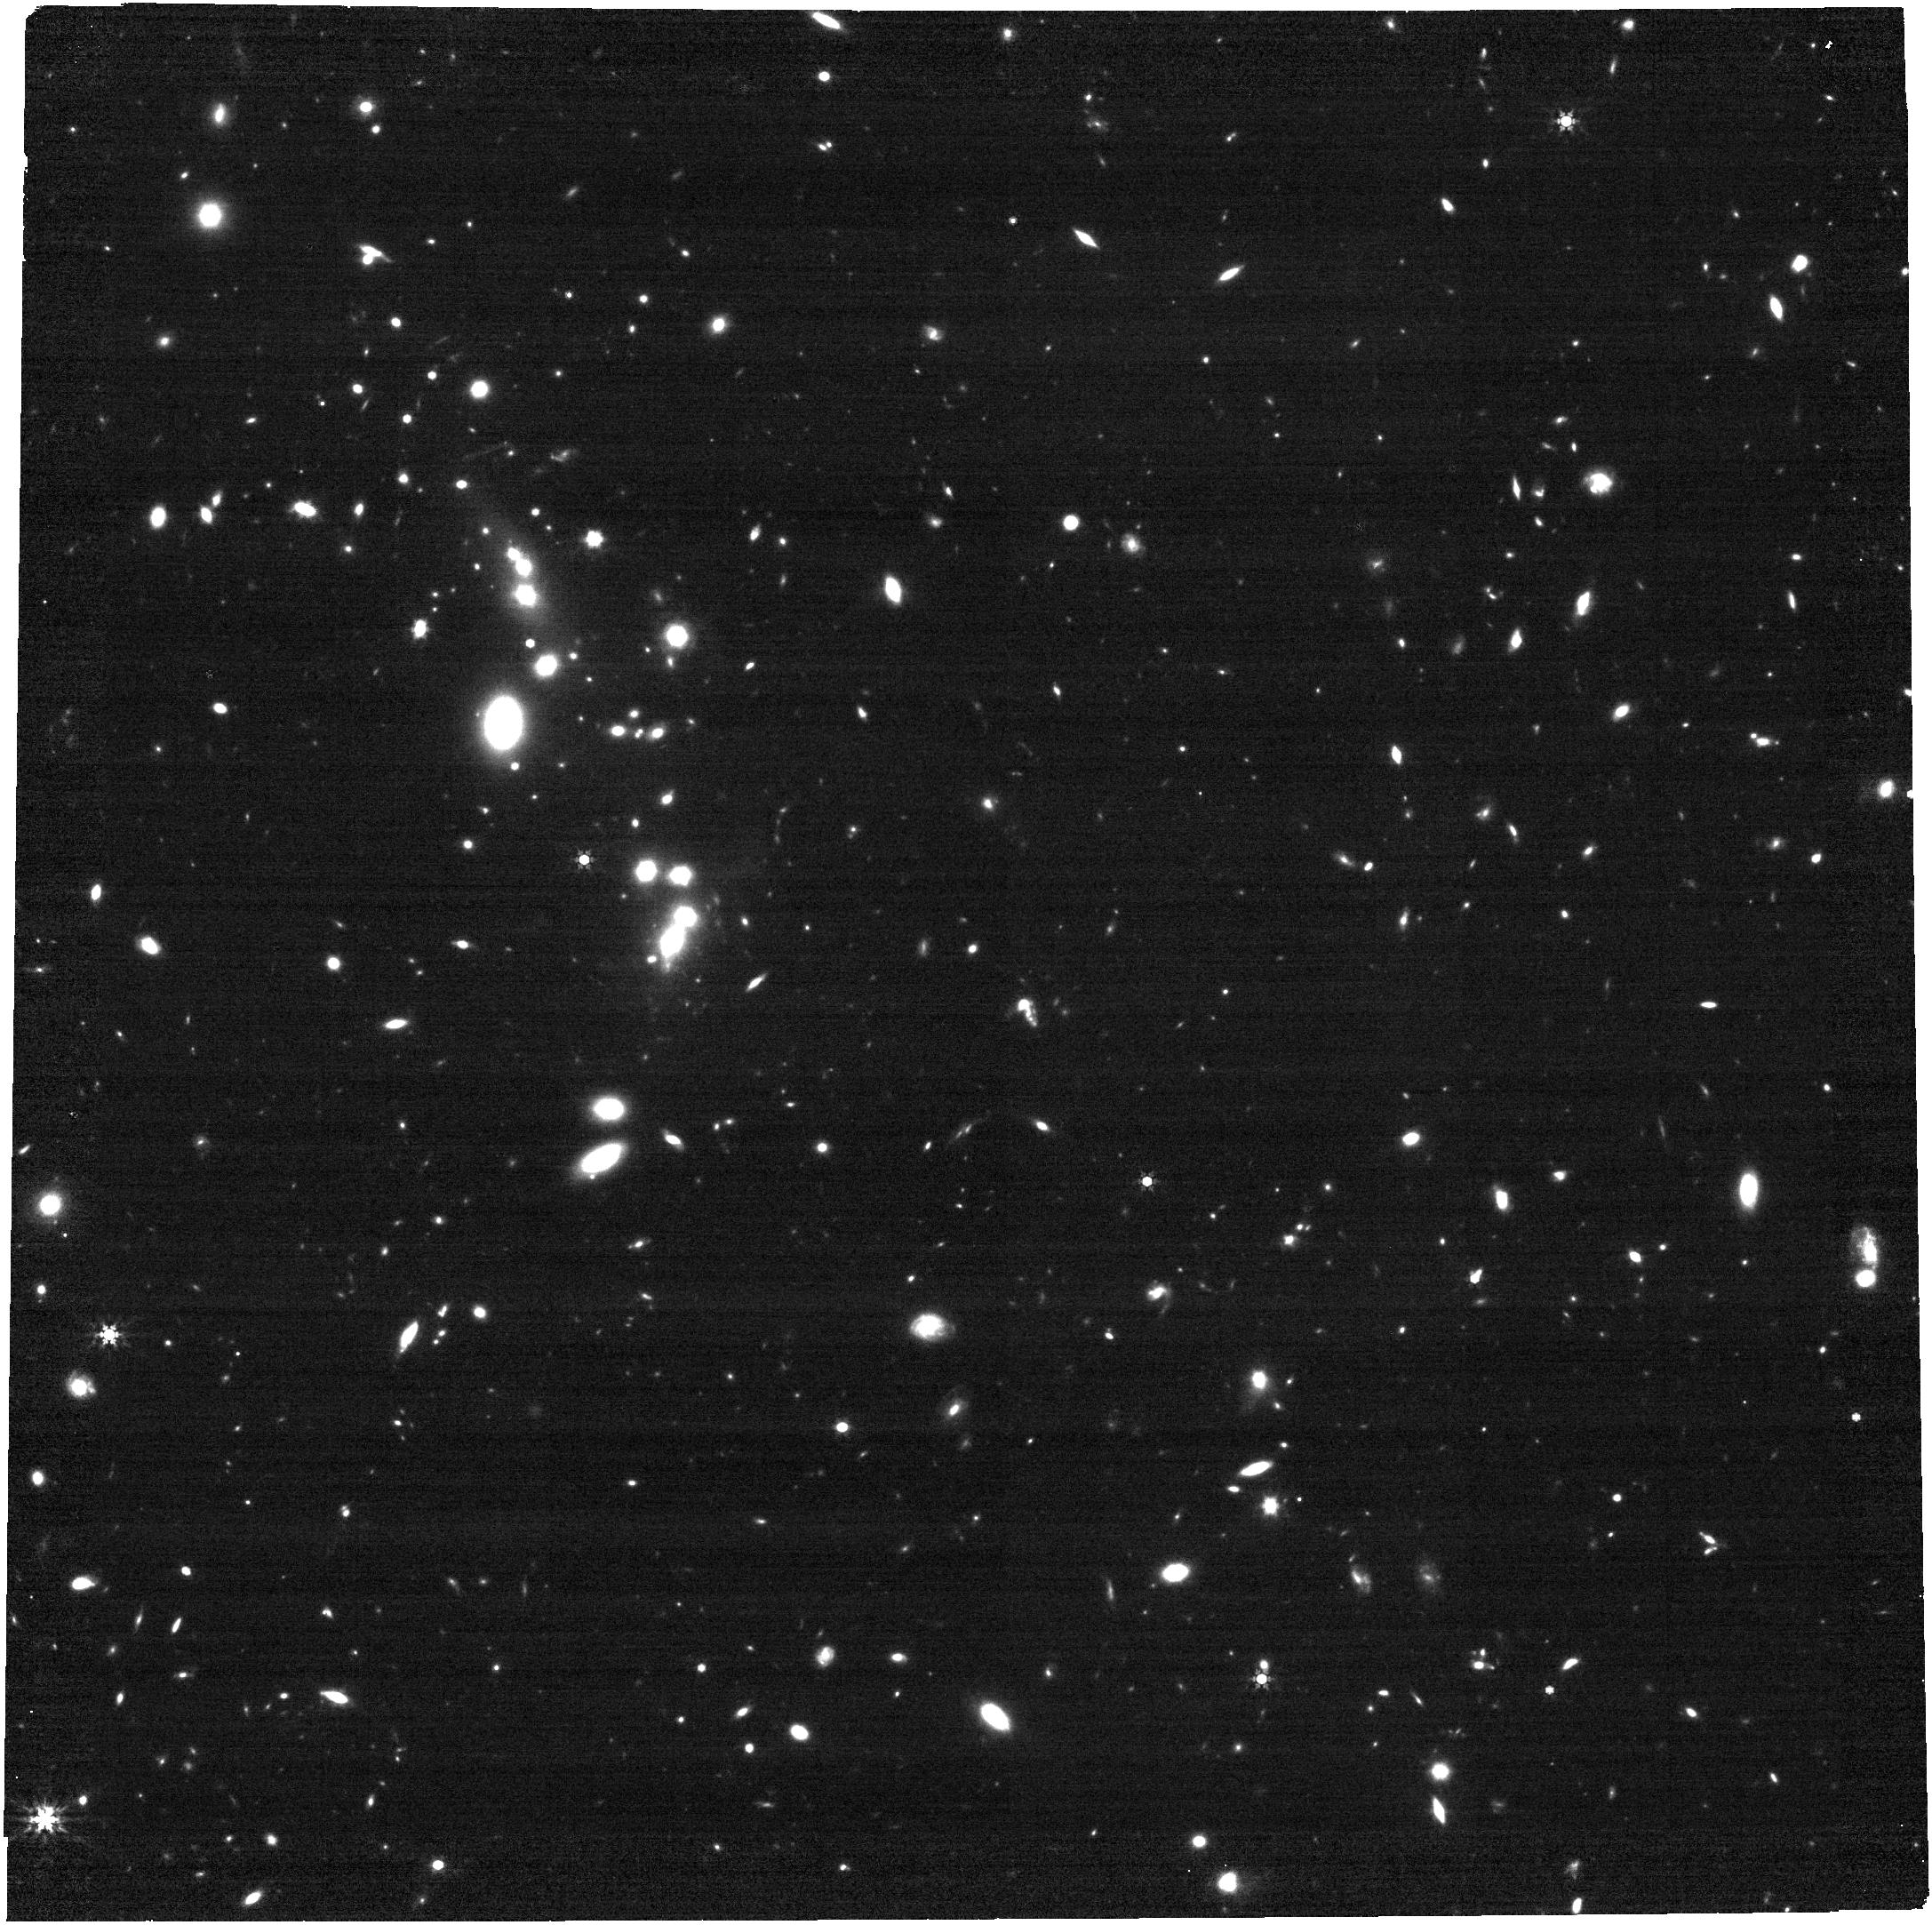
Target: SDSSJ0909+4449. Instrument: NIRCAM. Filter: F444W. Exposure: 17 min. Observation ID: jw06675-o004_t005_nircam_clear-f444w

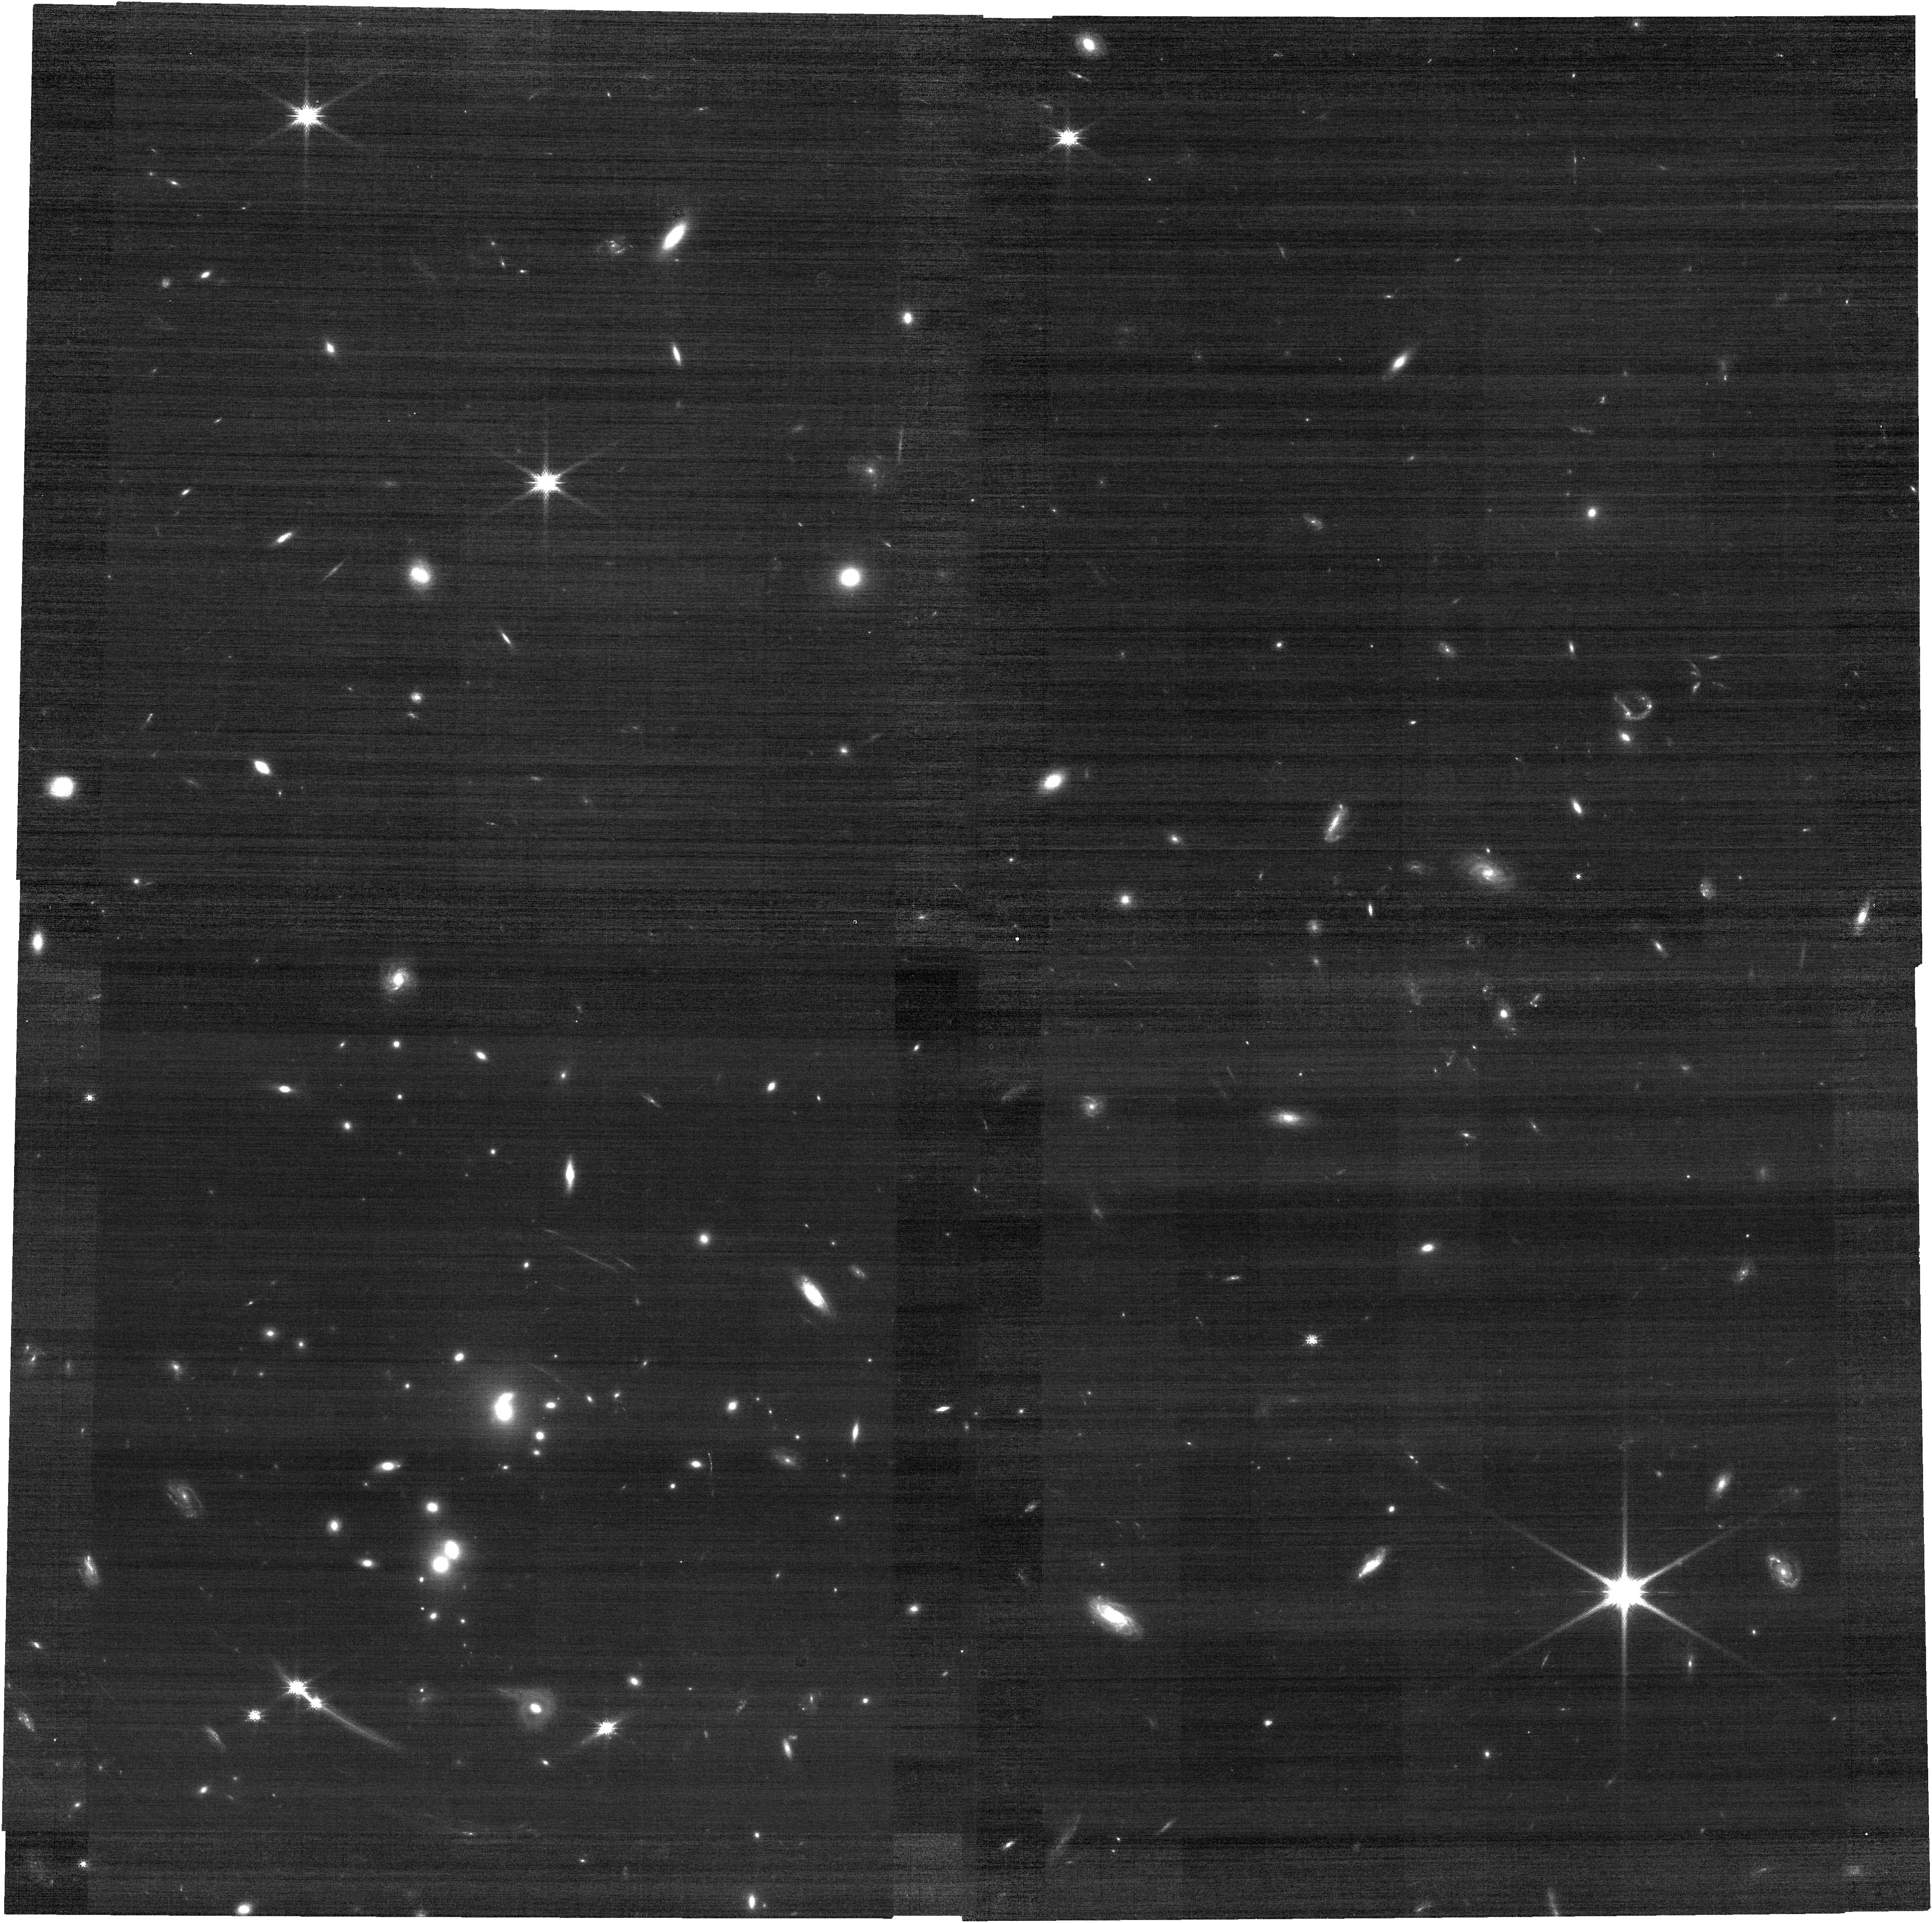
Target: SDSSJ1029+2623. Instrument: NIRCAM. Filter: F115W. Exposure: 10 min. Observation ID: jw06675-o006_t007_nircam_clear-f115w

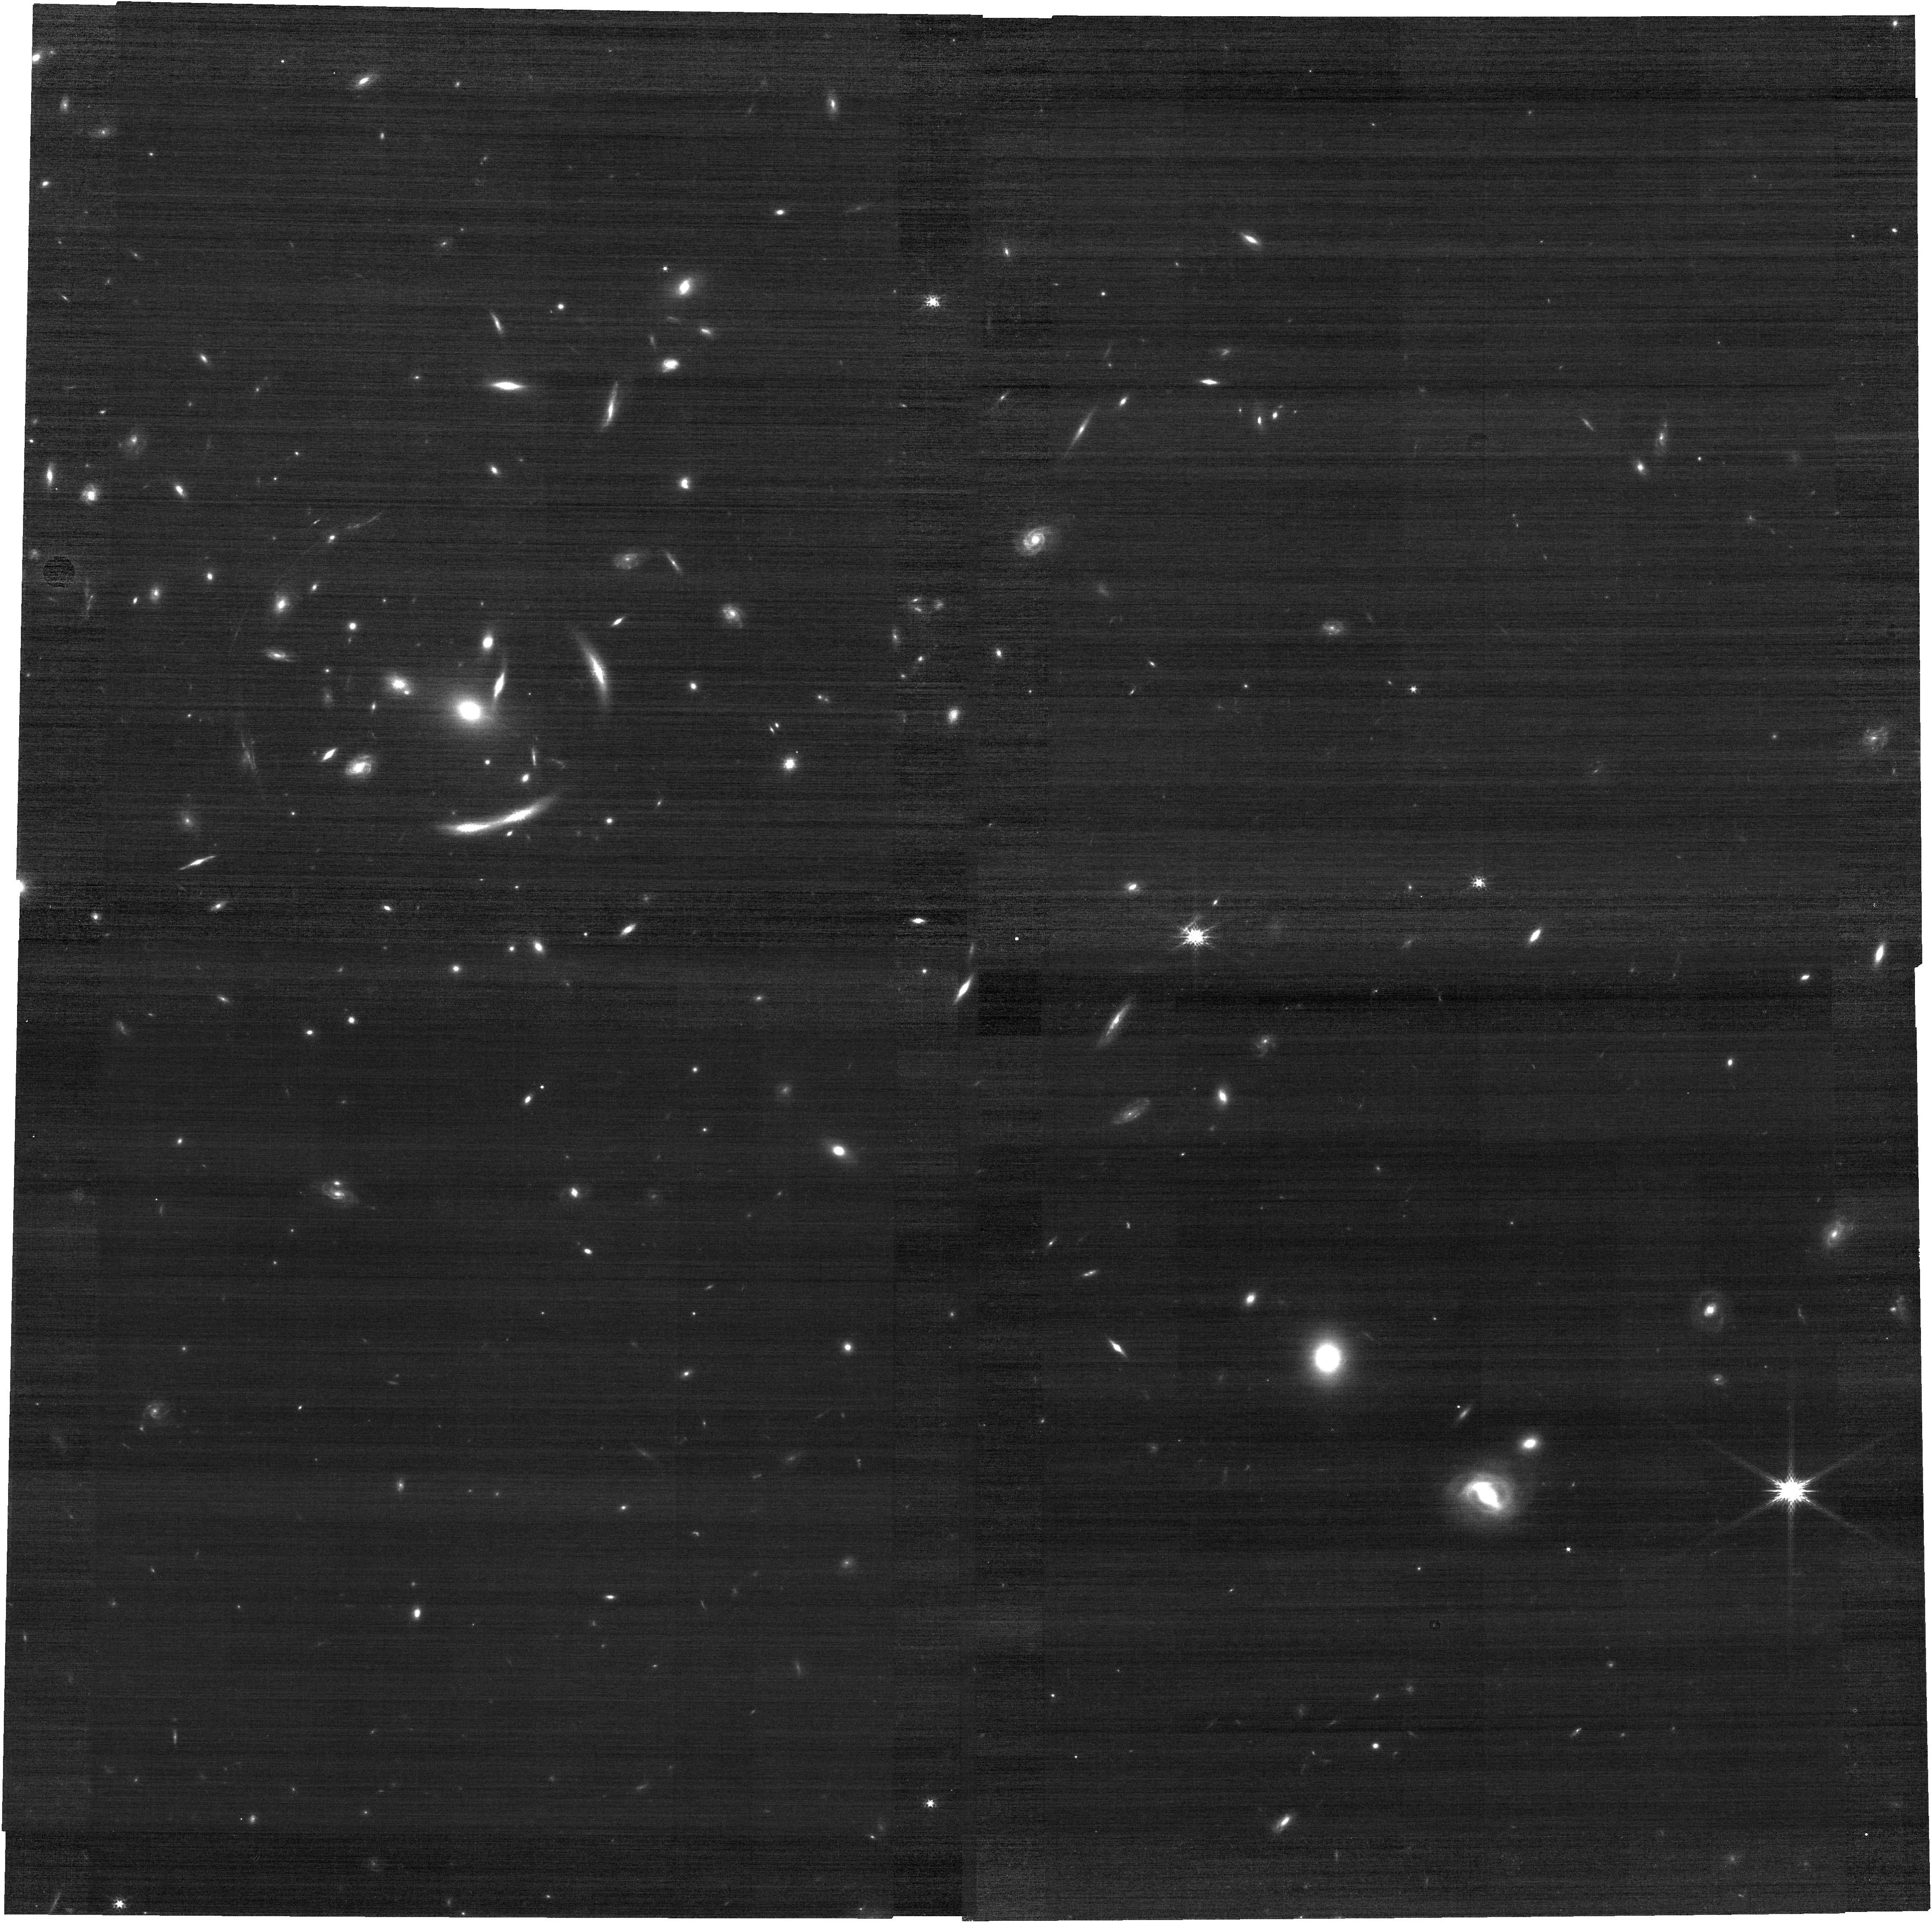
Target: SDSSJ1004+4112. Instrument: NIRCAM. Filter: F150W. Exposure: 7 min. Observation ID: jw06675-o005_t006_nircam_clear-f150w

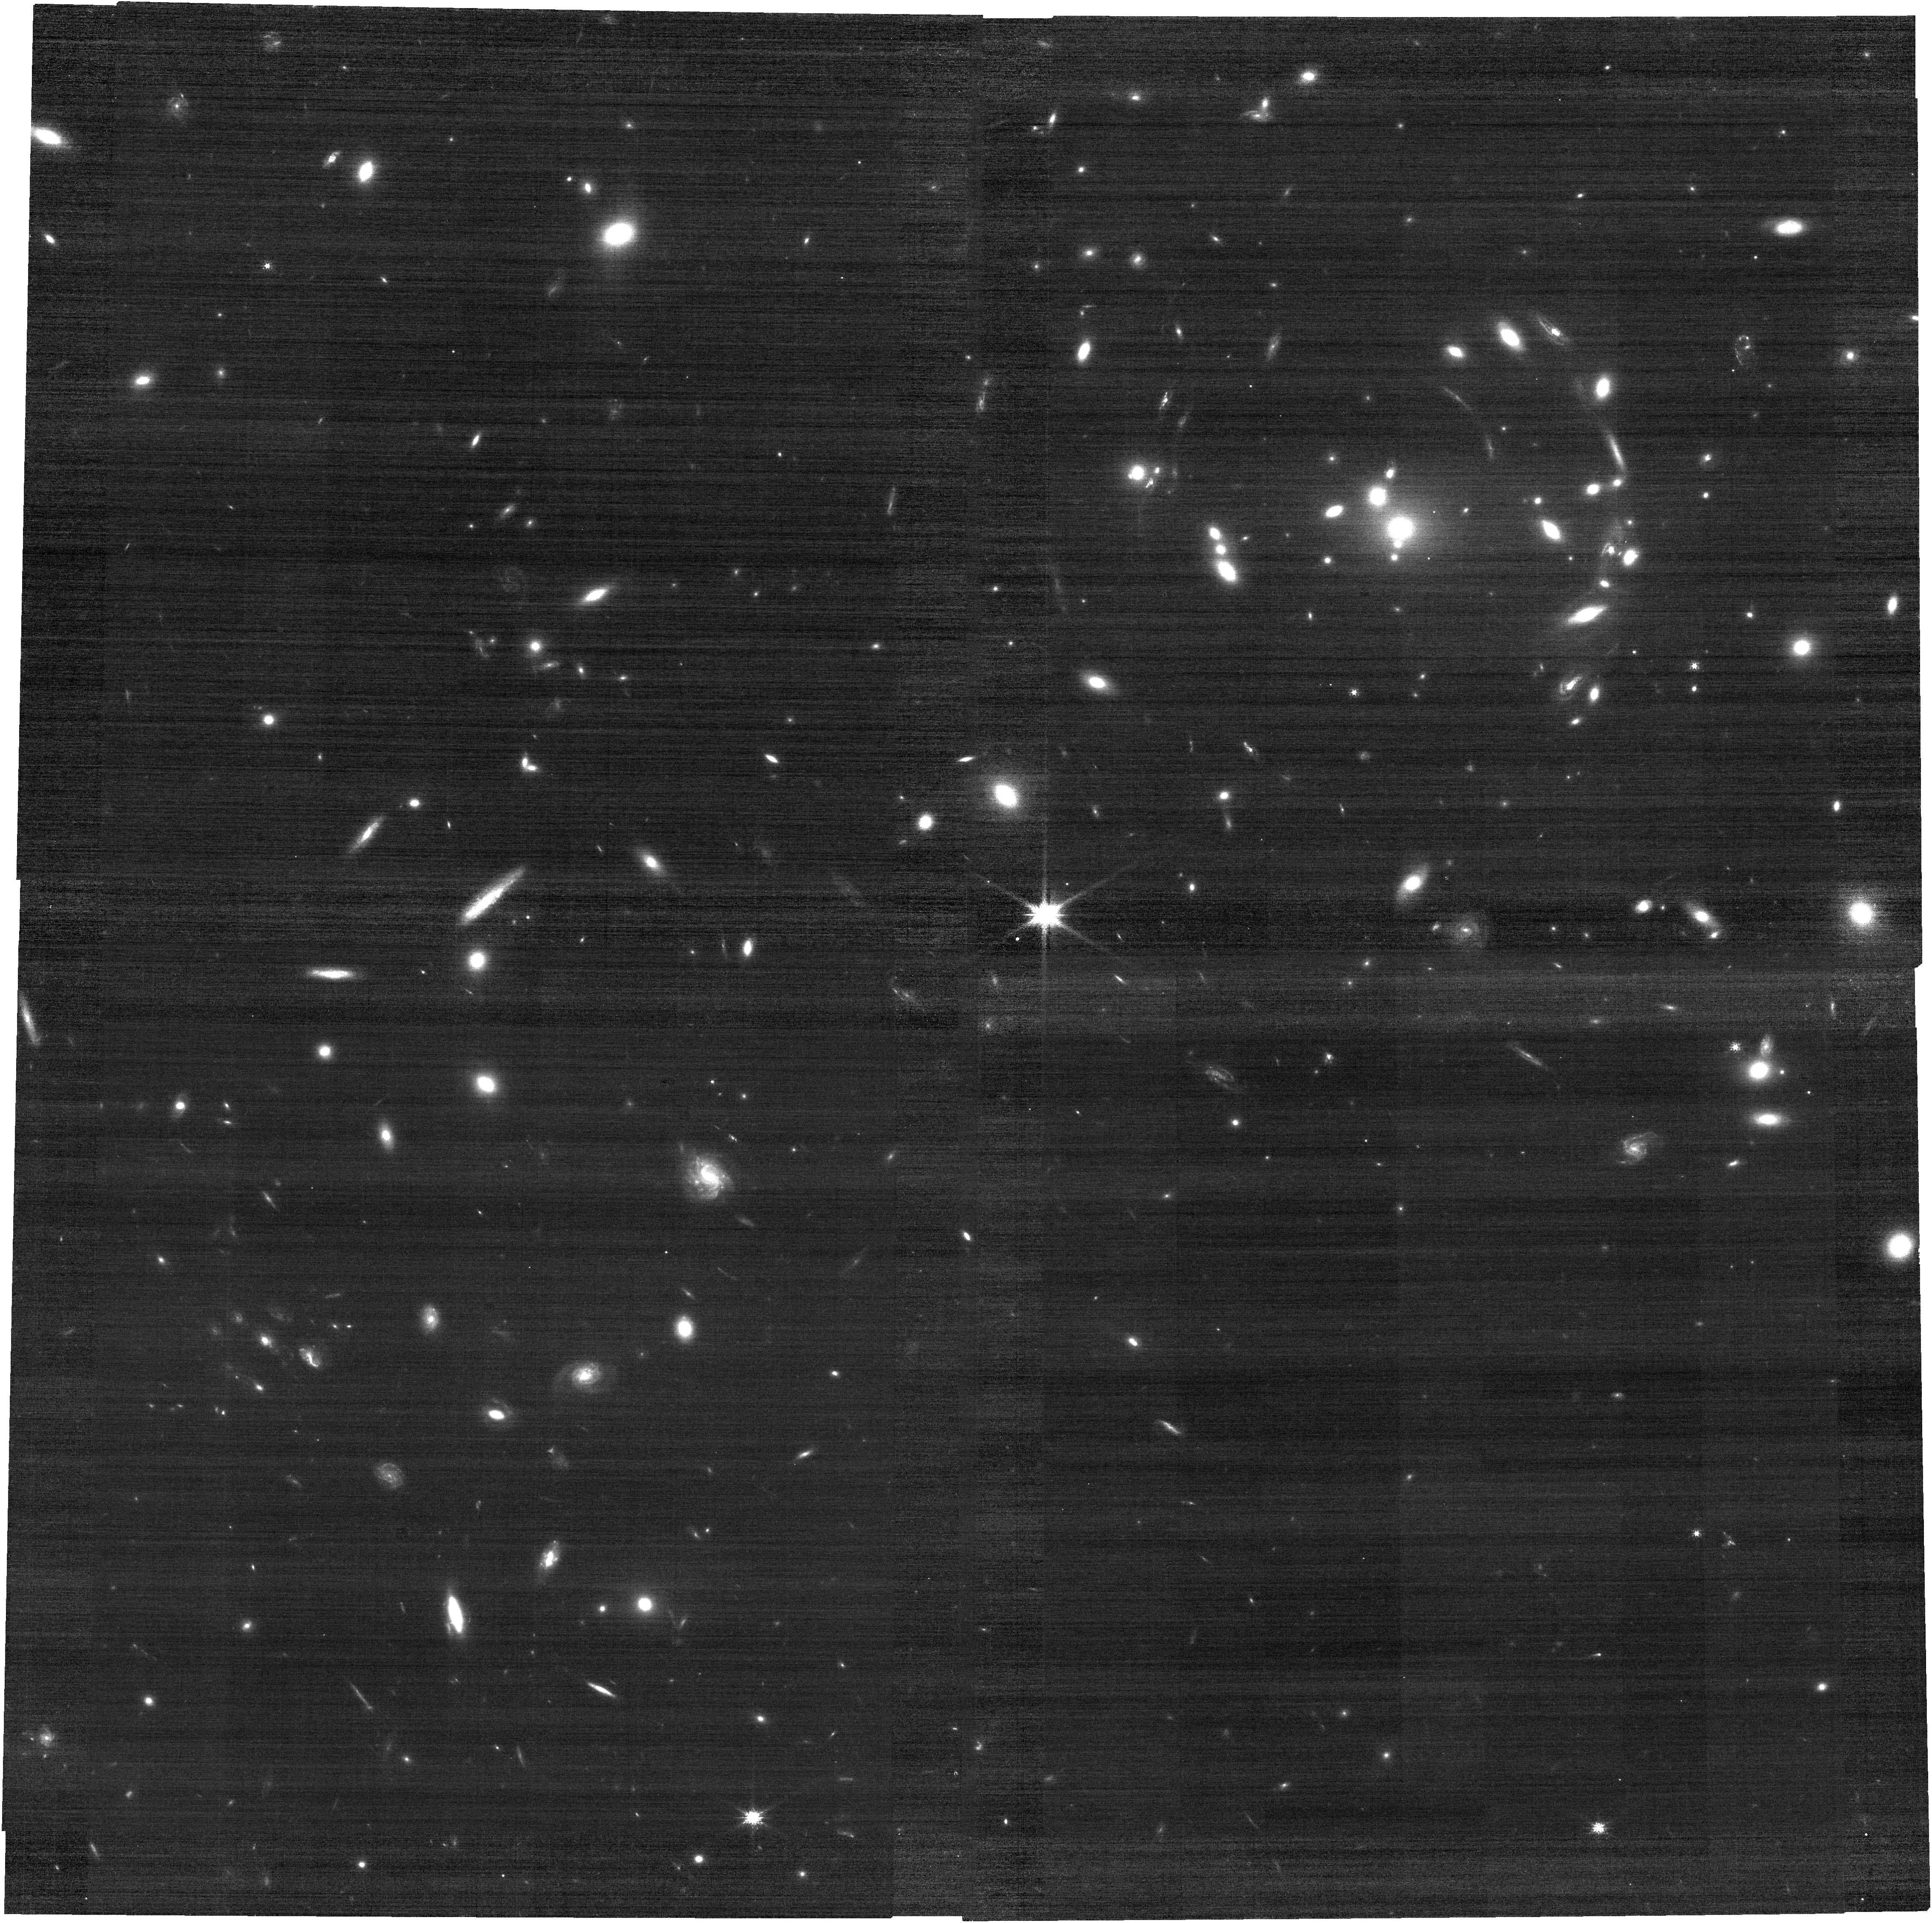
Target: COOLJ1153+0755. Instrument: NIRCAM. Filter: F115W. Exposure: 10 min. Observation ID: jw06675-o001_t002_nircam_clear-f115w

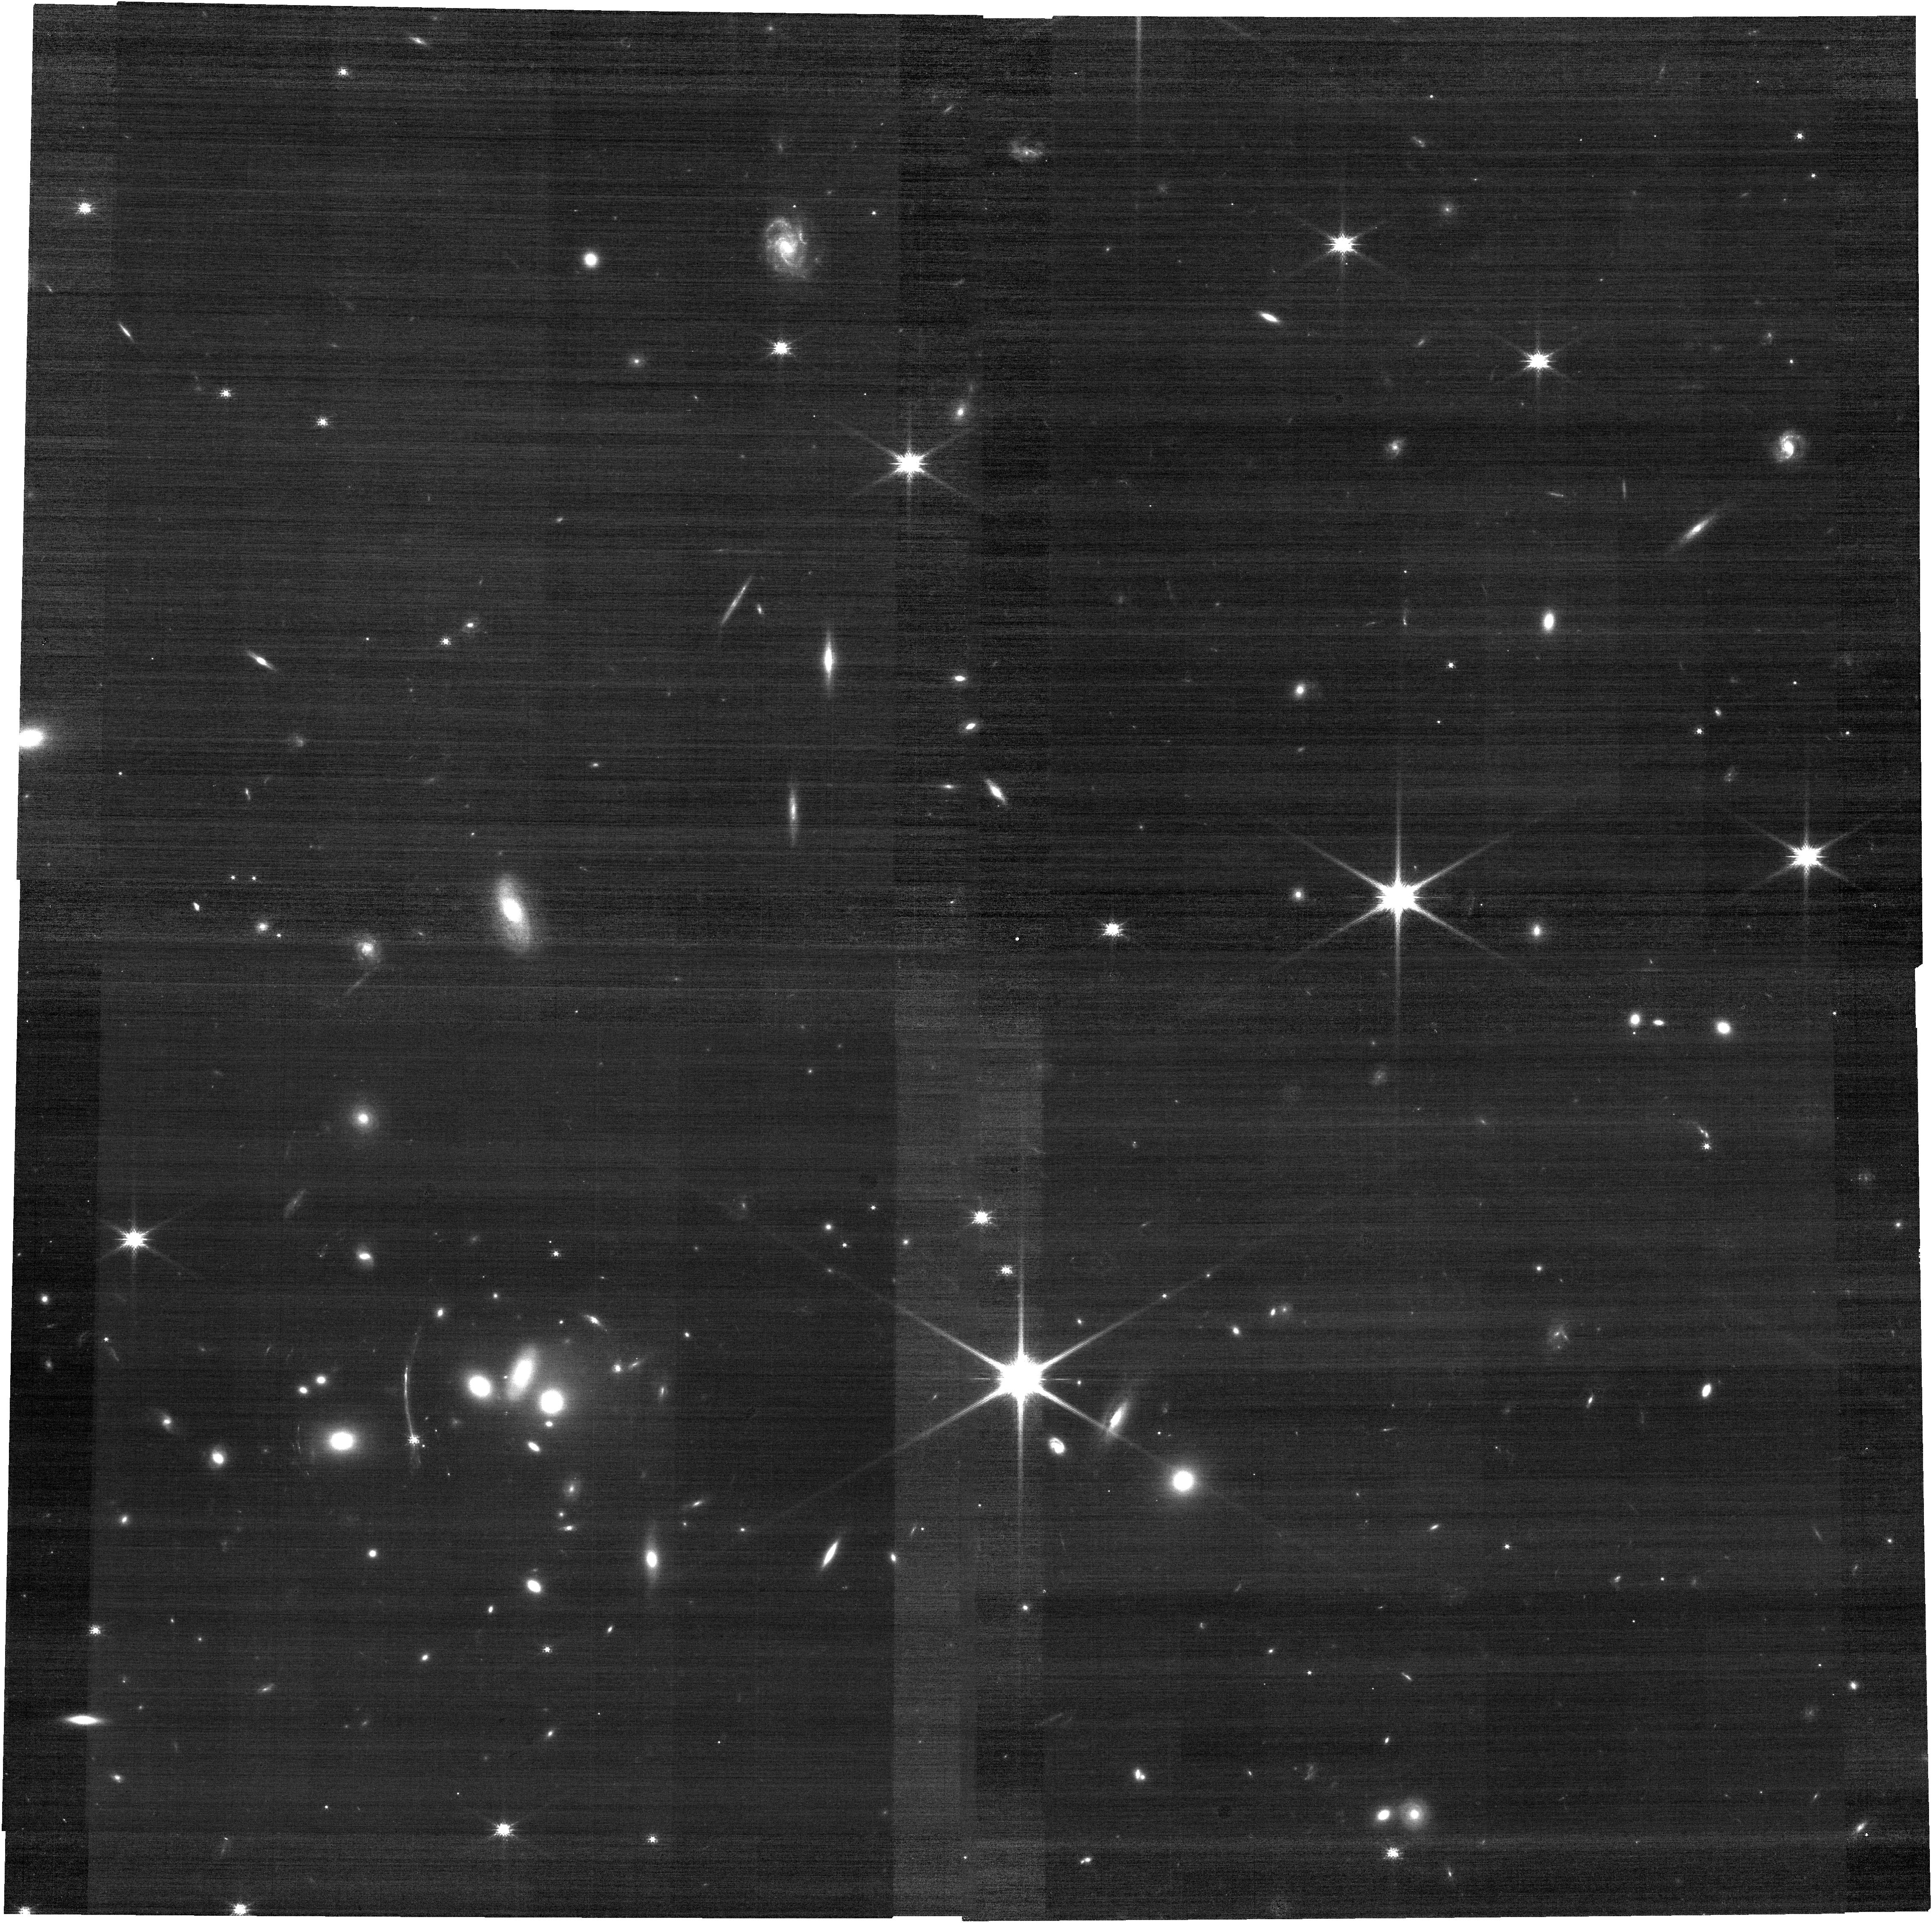
Target: SDSSJ2222+2745. Instrument: NIRCAM. Filter: F115W. Exposure: 10 min. Observation ID: jw06675-o008_t009_nircam_clear-f115w

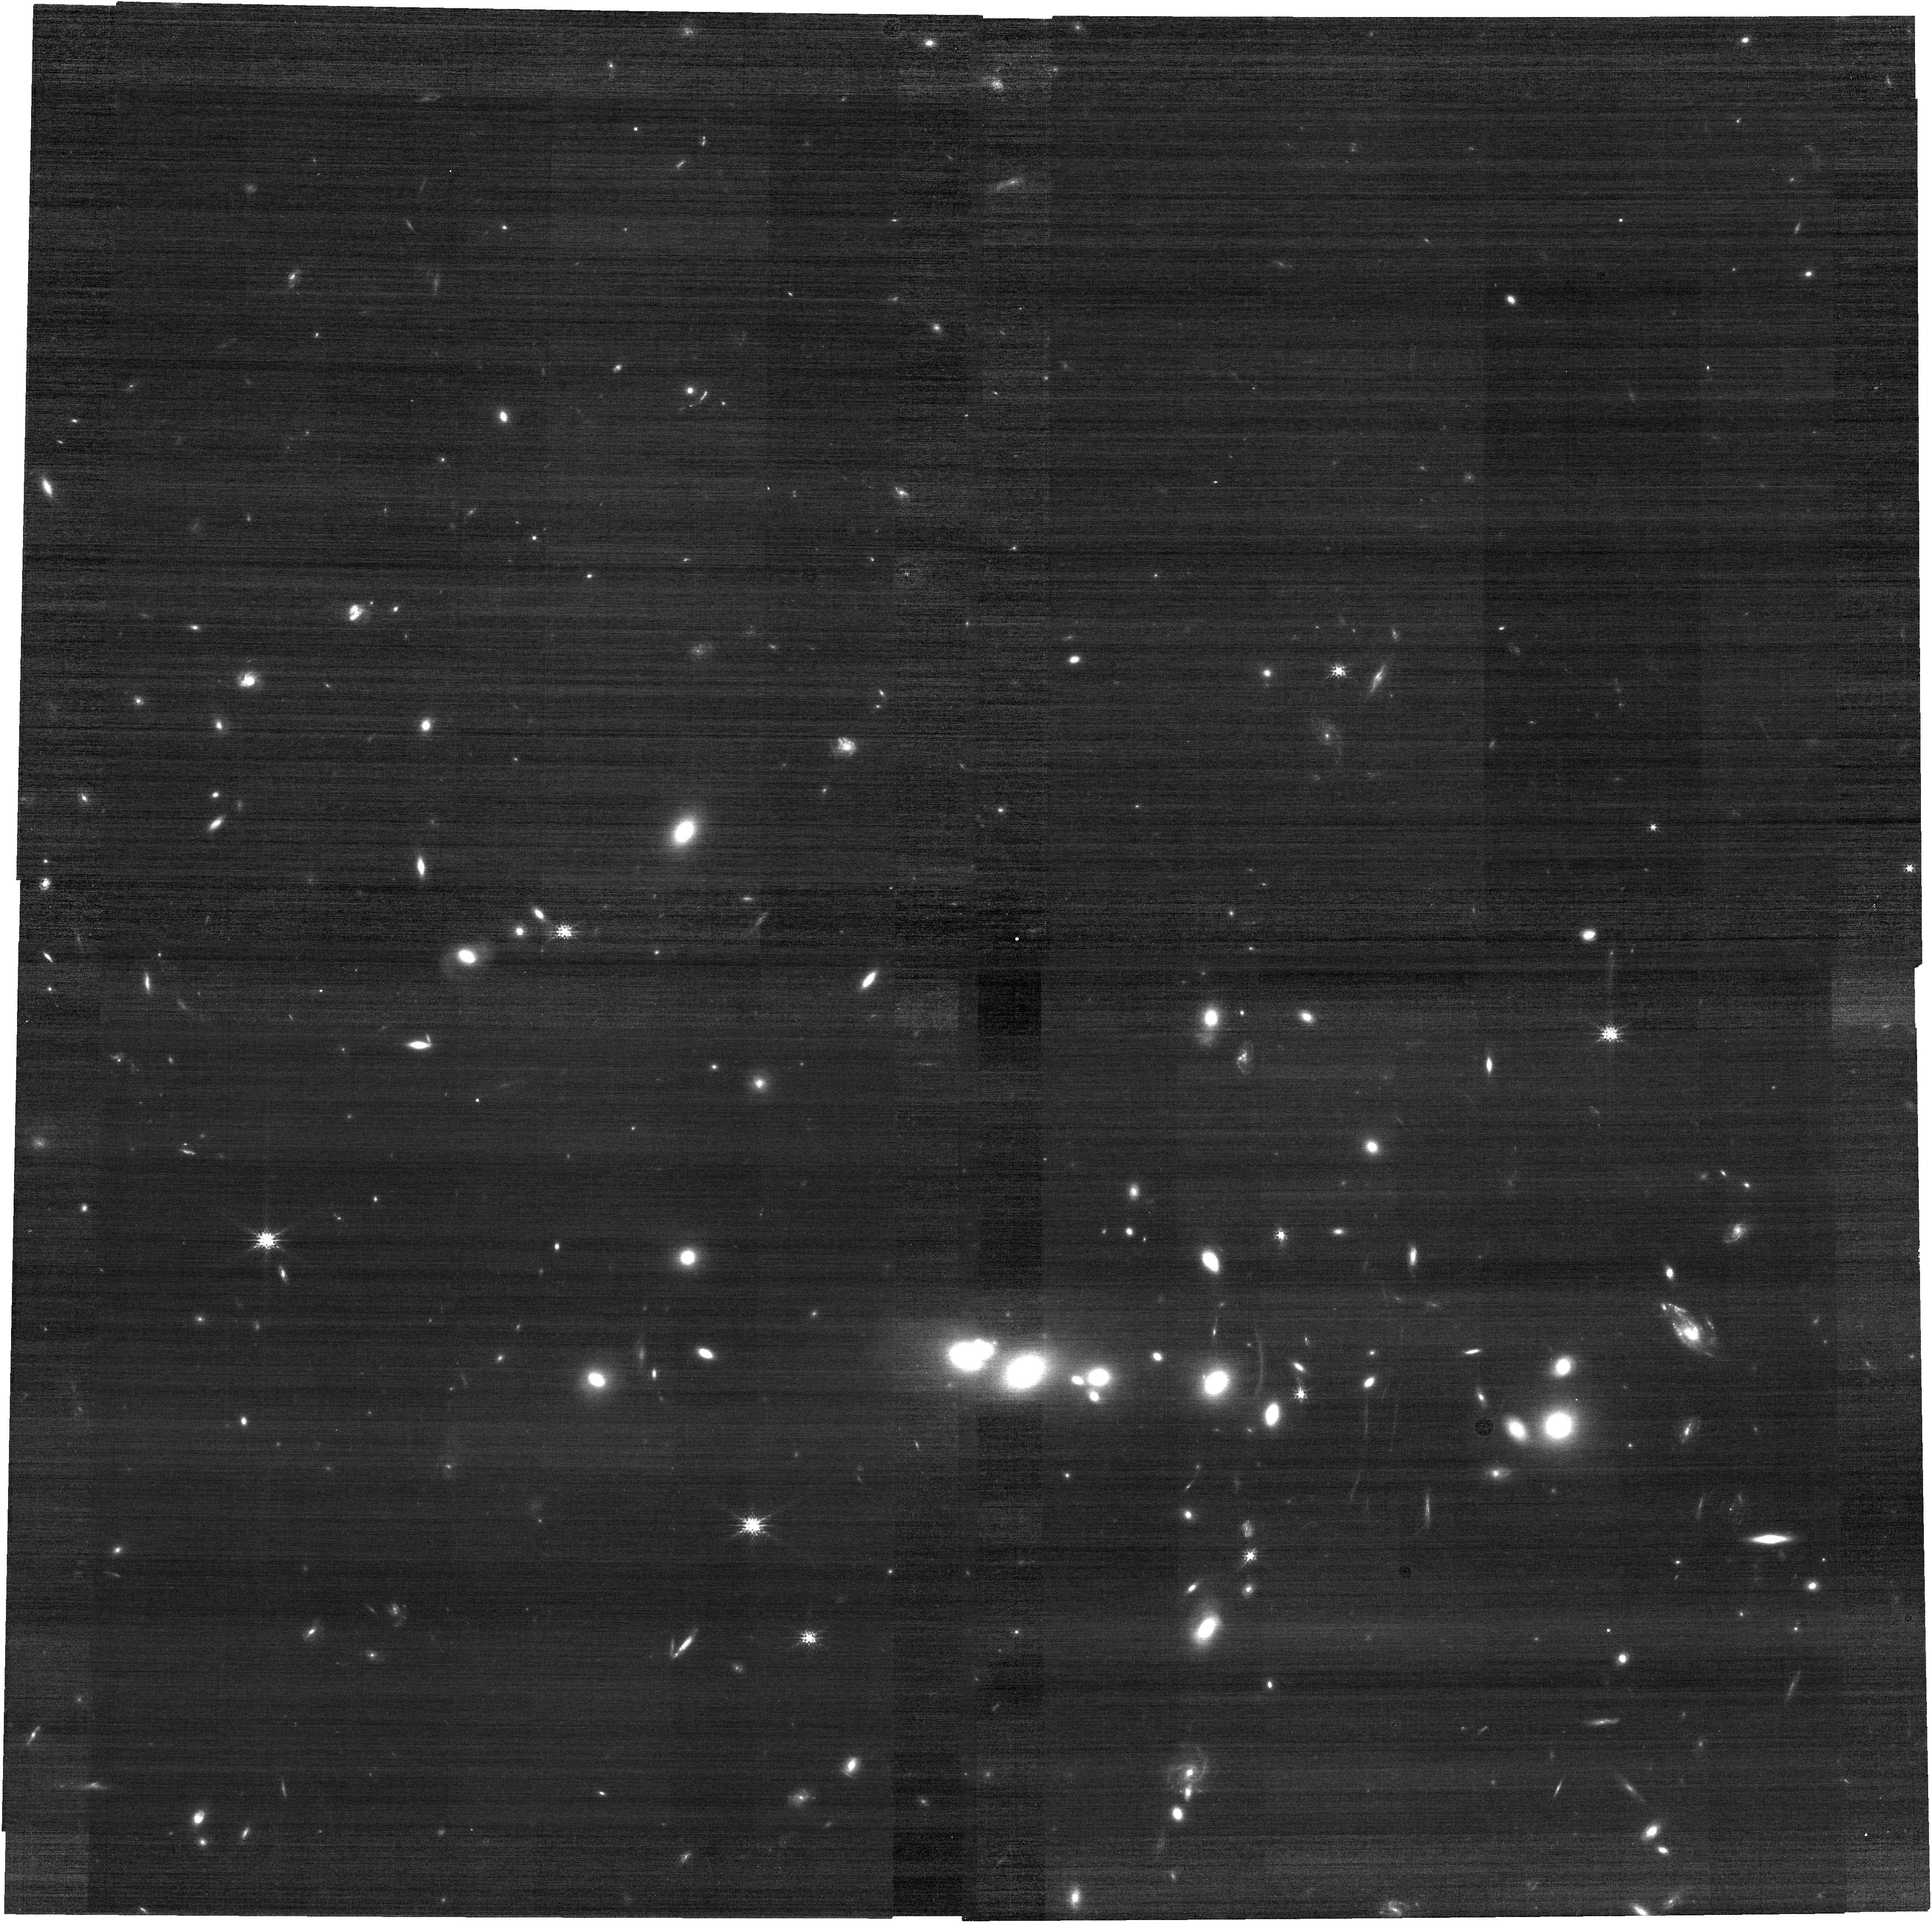
Target: COOLJ0335-1927. Instrument: NIRCAM. Filter: F150W. Exposure: 7 min. Observation ID: jw06675-o002_t003_nircam_clear-f150w

Time delay cosmography with strong cluster lenses. (PI: Dahle, Haakon)

Coordinated JWST observations for HST proposal 5790: We propose to assemble a complete data set of HST and JWST imaging for the complete known sample of 8 gravitational lens systems where a variable quasar is multiply lensed by a cluster of galaxies. Such lens systems produce image separations and time delays an order of magnitude larger than the much more common galaxy-scale lensed quasars. All these systems are targets of completed or ongoing photometric monitoring programs, allowing us to measure time delays between the lensed quasar images. Time delay values with 1-2% uncertainty have already been measured in half of these lens systems, and preliminary time delays are available for all; similar precision will be reached in the remaining systems within ~2 years. The long time delays, coupled with space-based imaging which provide a large number of additional lensing mass constraints from image families of lensed sources at different redshifts, make these cluster-lensed quasars spectacular targets for determining H0. The Refsdal method, based on measuring time delays between multiple, gravitationally lensed images of variable sources can provide unique insight into the origin of the intriguing "Hubble tension" between local distance ladder and CMB-based determinations of H0. To enable such H0 measurements for the full sample of 8 lensed quasars, we request HST imaging for three systems with no prior space-based data, complemented by JWST imaging at longer wavelengths for the full sample of 8 lenses, as well as modest archival support, to construct precise and accurate models of the lensing mass distribution across the entire sample and derive a joint H0 measurement.